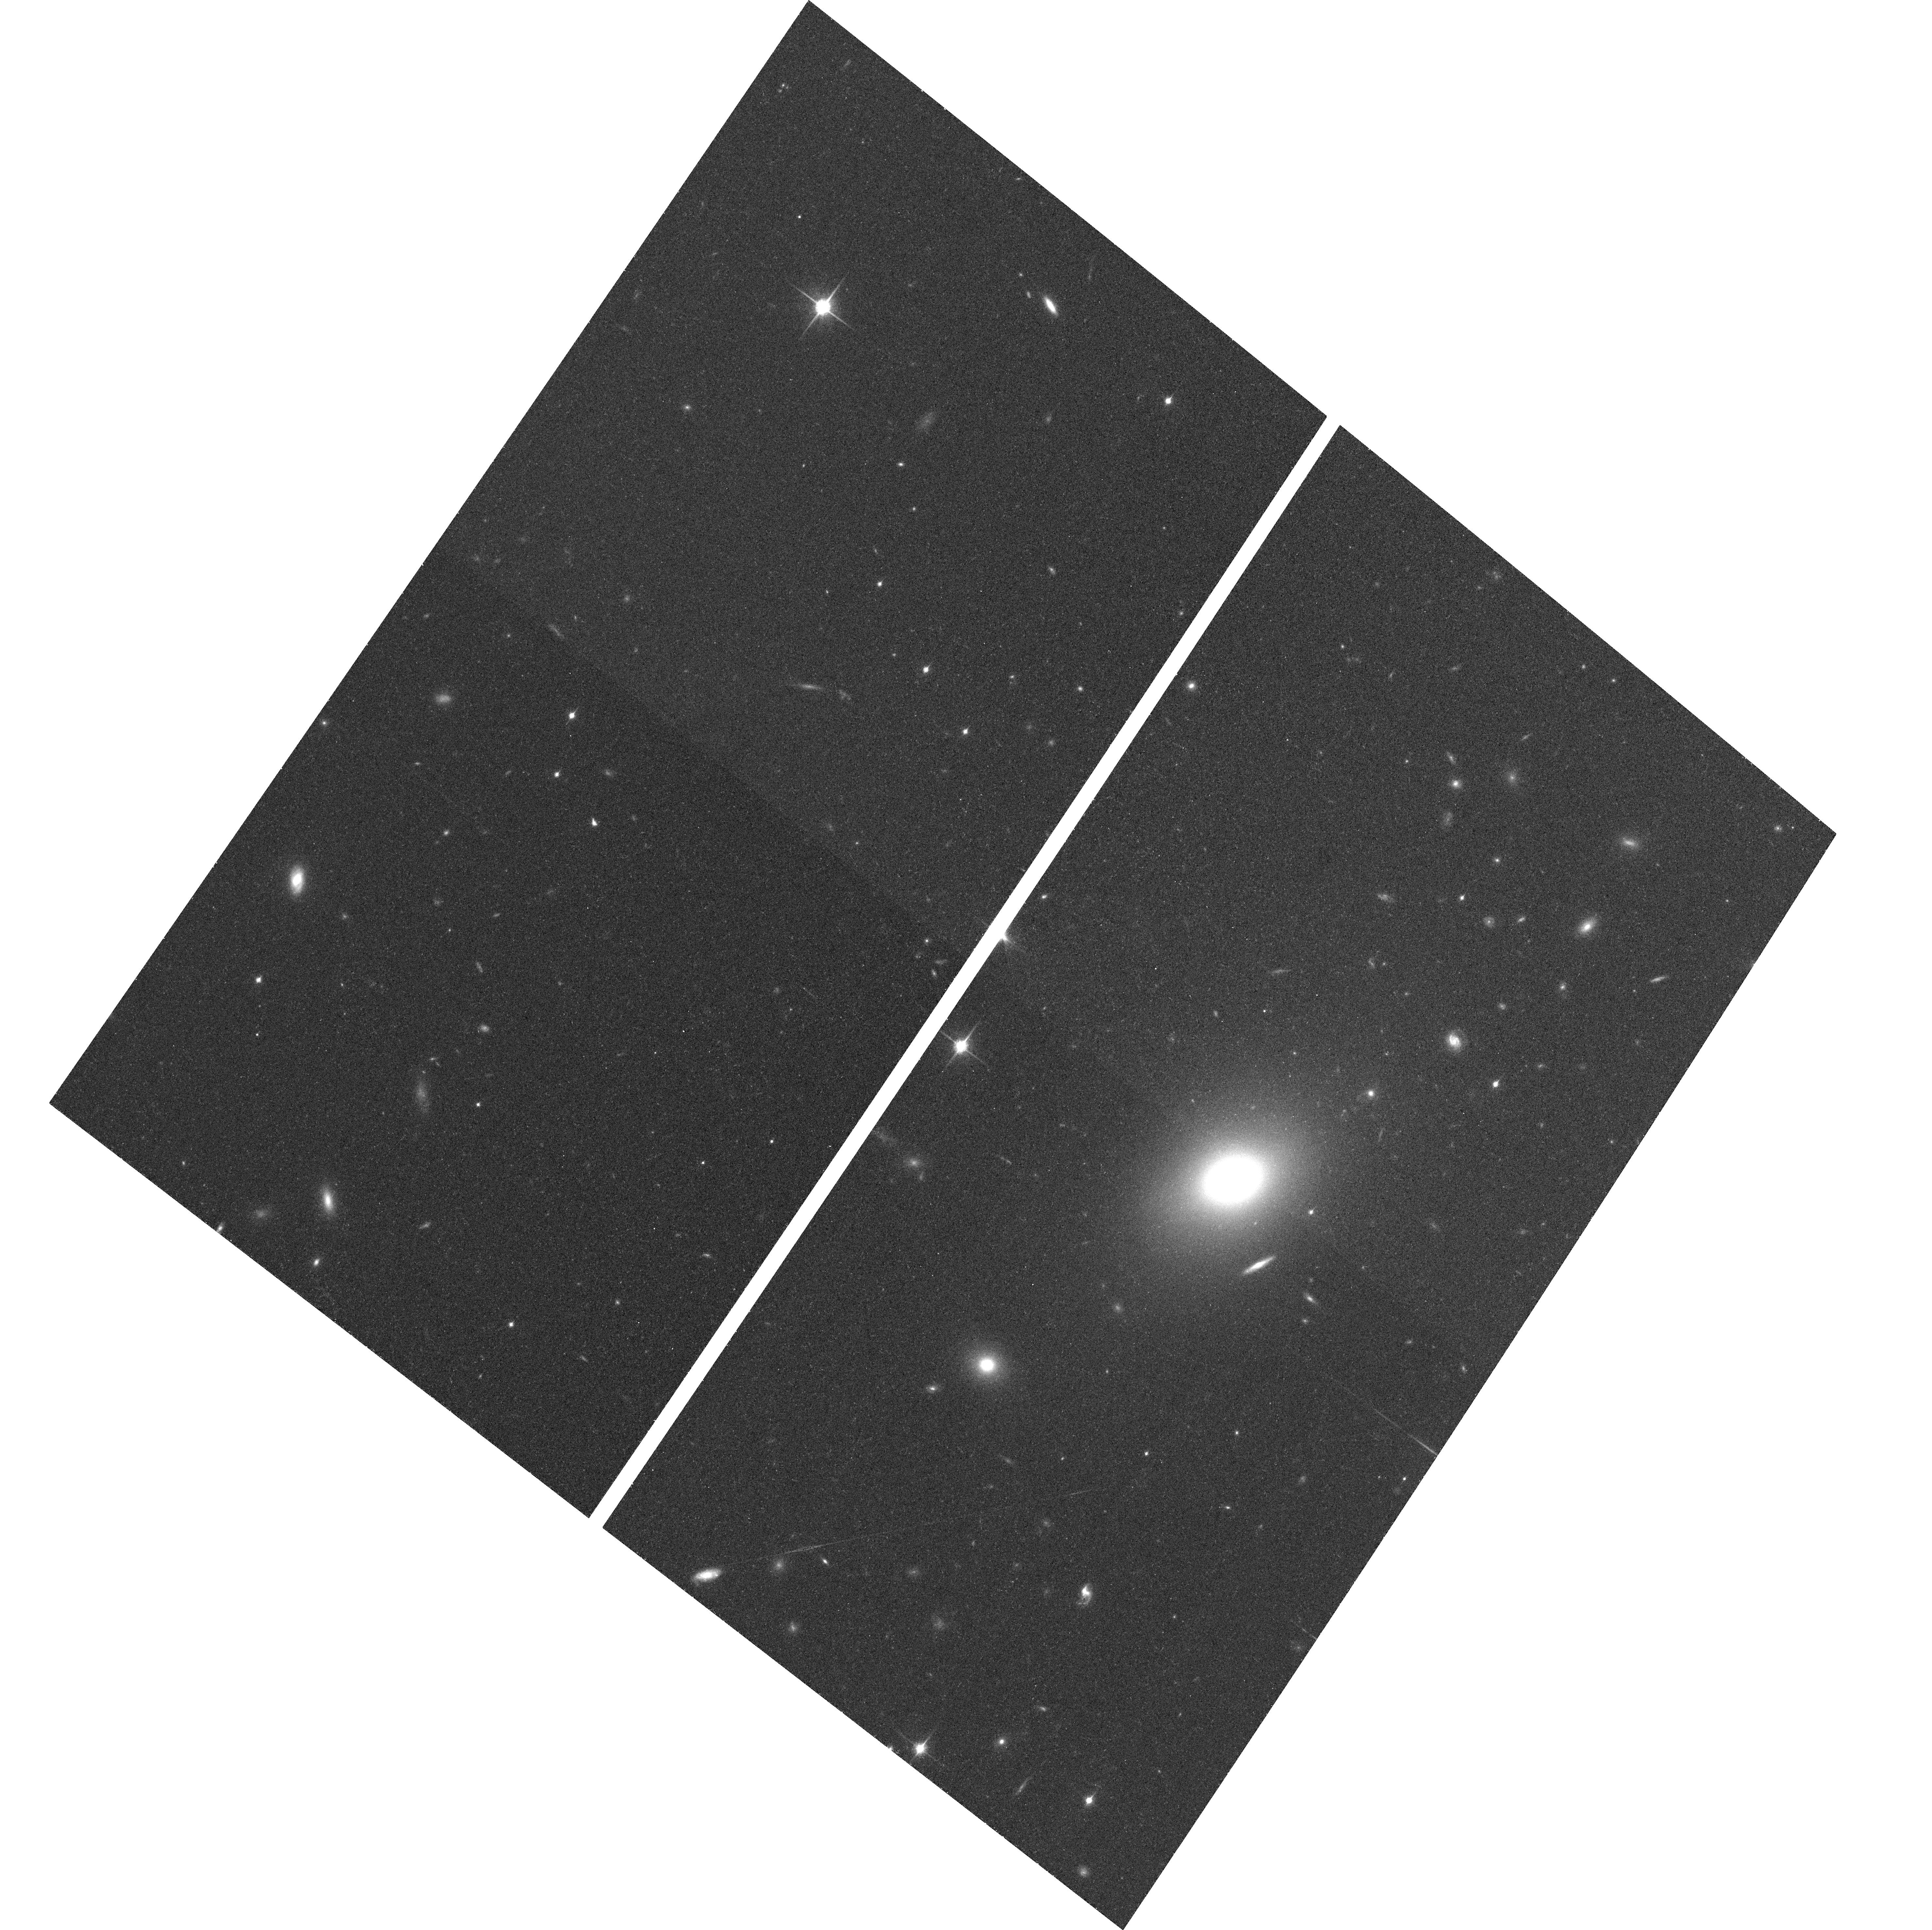
Target: B248
Instrument: ACS/WFC
Filter: F850LP
Exposure: 21 min
Observation ID: hst_10567_74_acs_wfc_f850lp_j9cw74

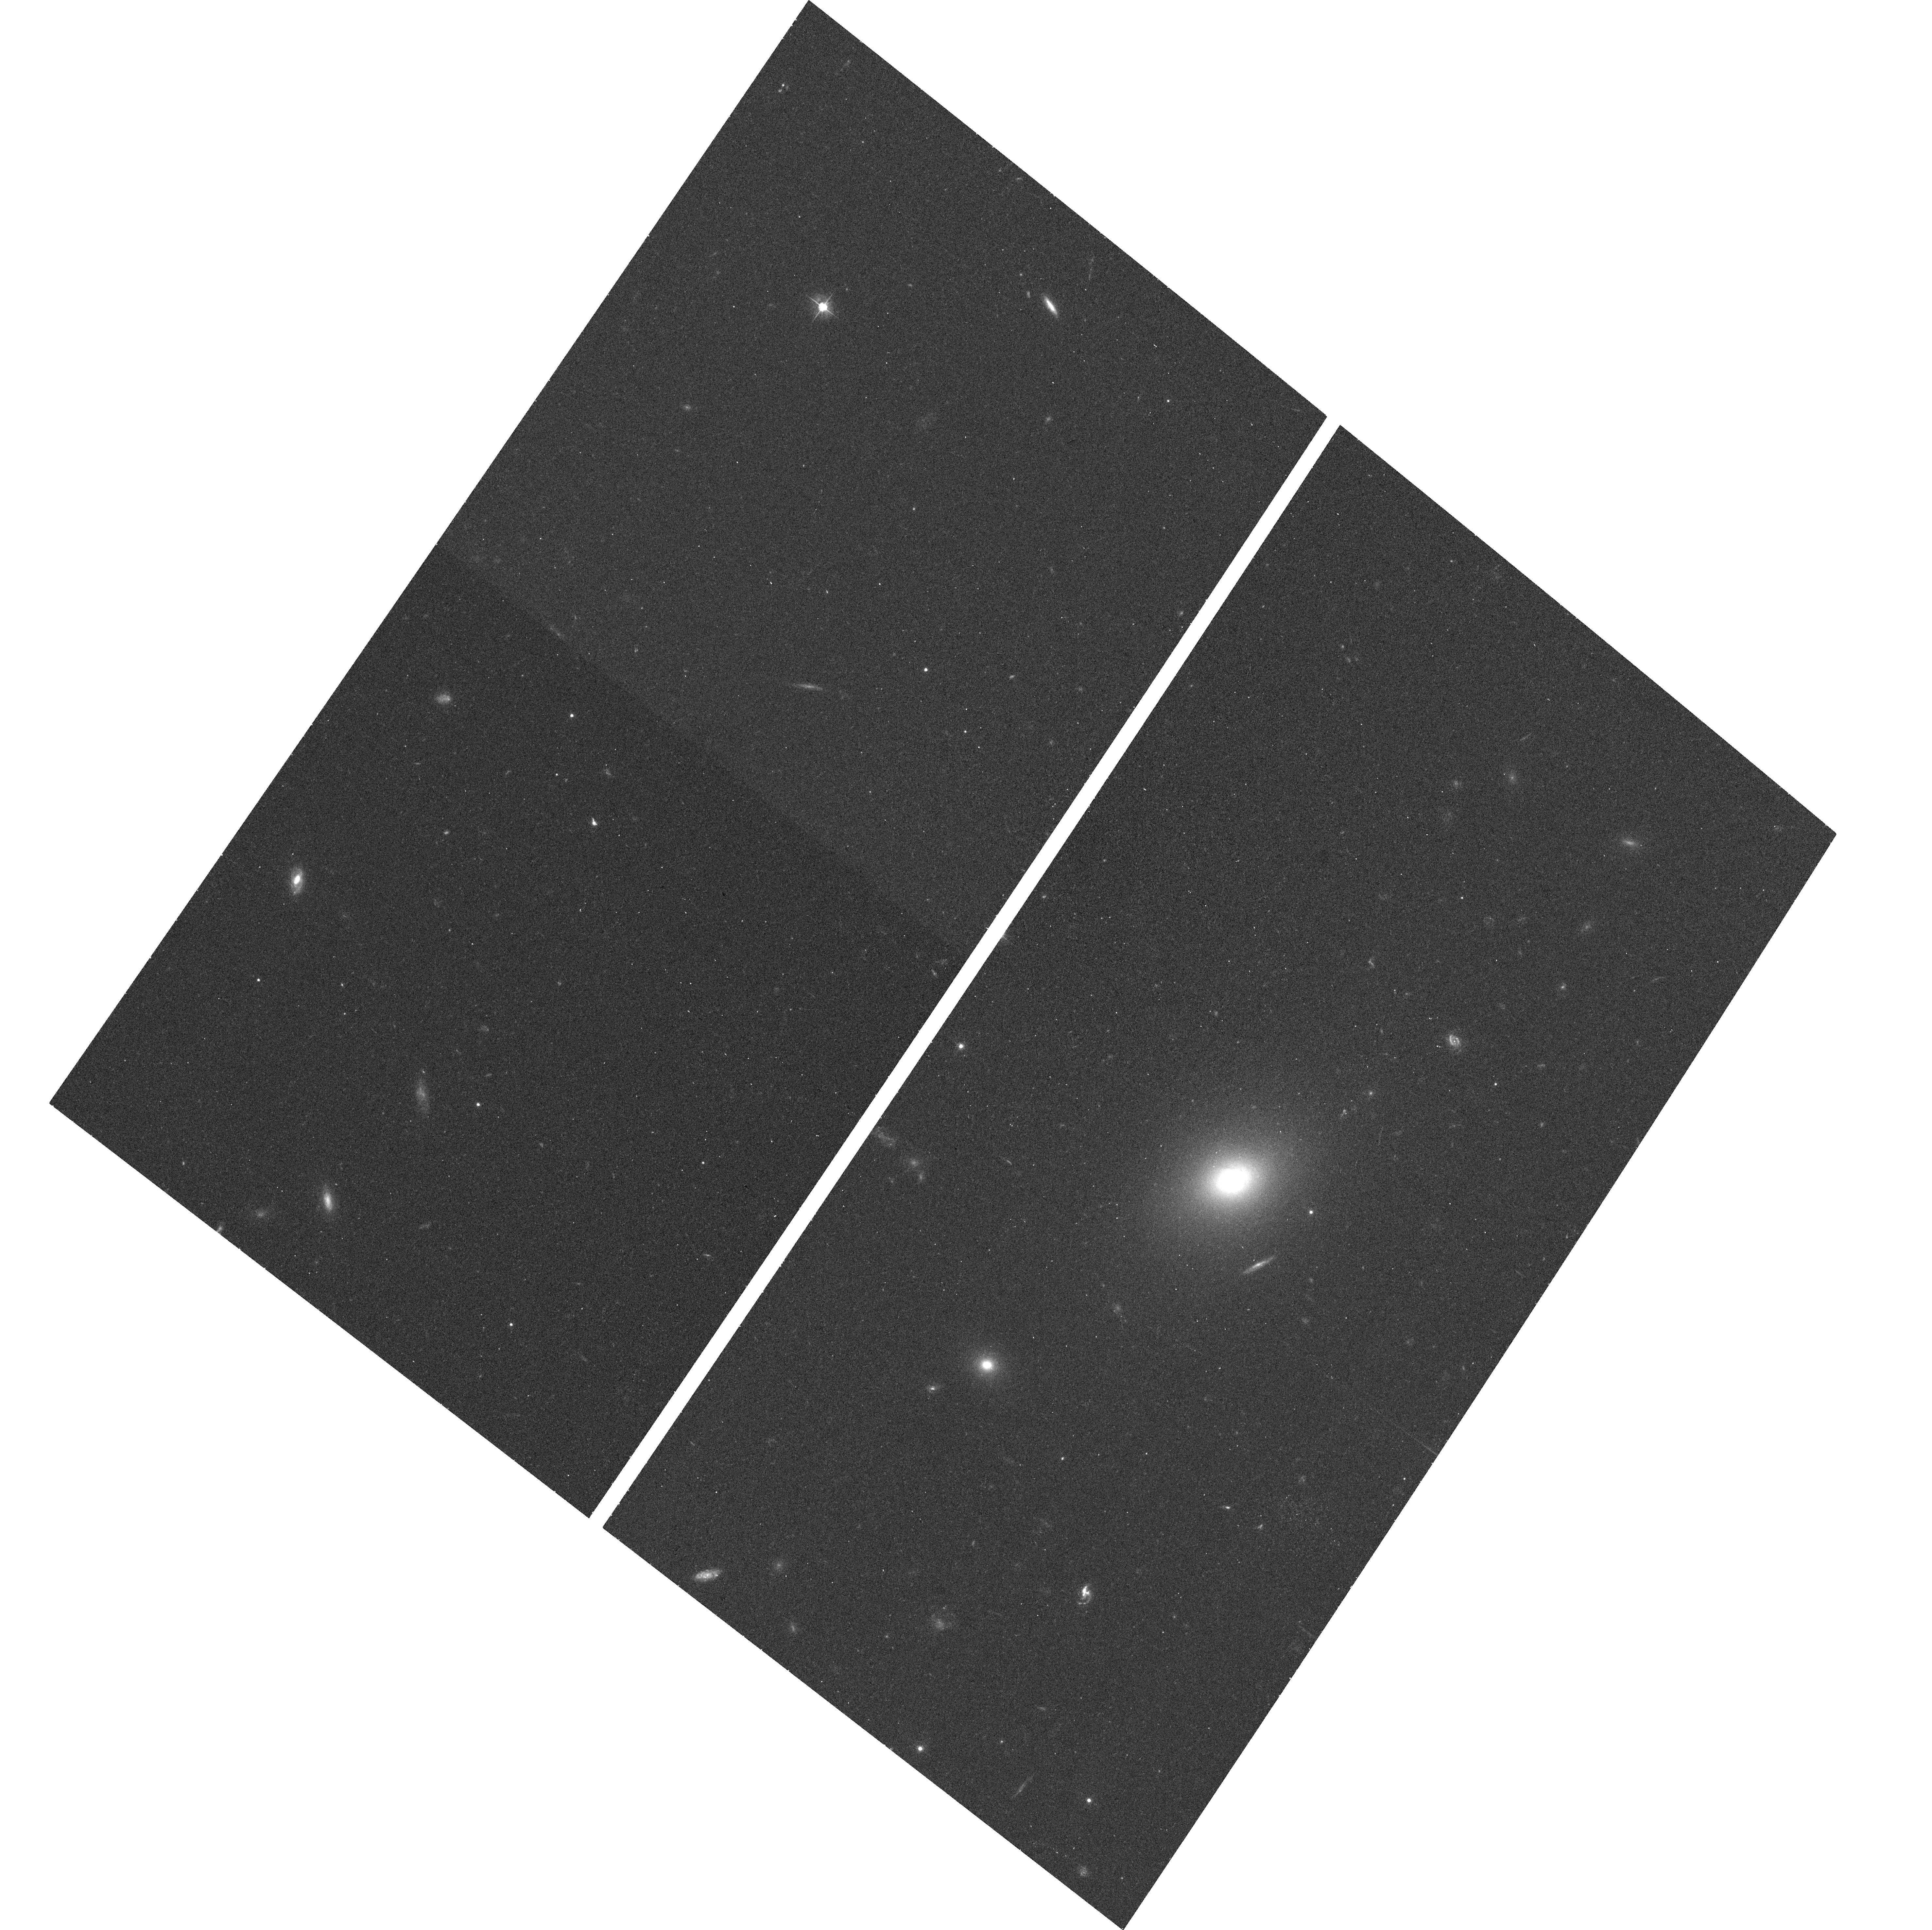
Target: B248
Instrument: ACS/WFC
Filter: F475W
Exposure: 12 min
Observation ID: hst_10567_74_acs_wfc_f475w_j9cw74

Securing the Faint-End Galaxy Luminosity Function with Surface Brightness Fluctuation Distances (PI: Jerjen, Helmut)

The history of the formation of galaxies must leave an imprint in the properties of the mass function of collapsed objects and in it's observational manifestation the luminosity function. At present the faint end of the luminosity function of galaxies is poorly known. Accurate knowledge of the luminosity function over the full range of galaxy clustering scales would provide serious constraints on both initial cosmological conditions and modulating astrophysical processes. Wide field imaging surveys with large groundbased telescopes now provide the capability to identify dwarf galaxy candidates to very faint levels. However distances to these candidates are needed to overcome the omnipresent problem of group membership uncertainties and to establish the intrinsic properties of the faint end of the luminosity function. Single orbit observations with HST ACS can provide adequate distances via the surface brightness fluctuation method for targets in this program, resulting in the best definition ever of the luminosity function to M_R=-11 in a specific environment.